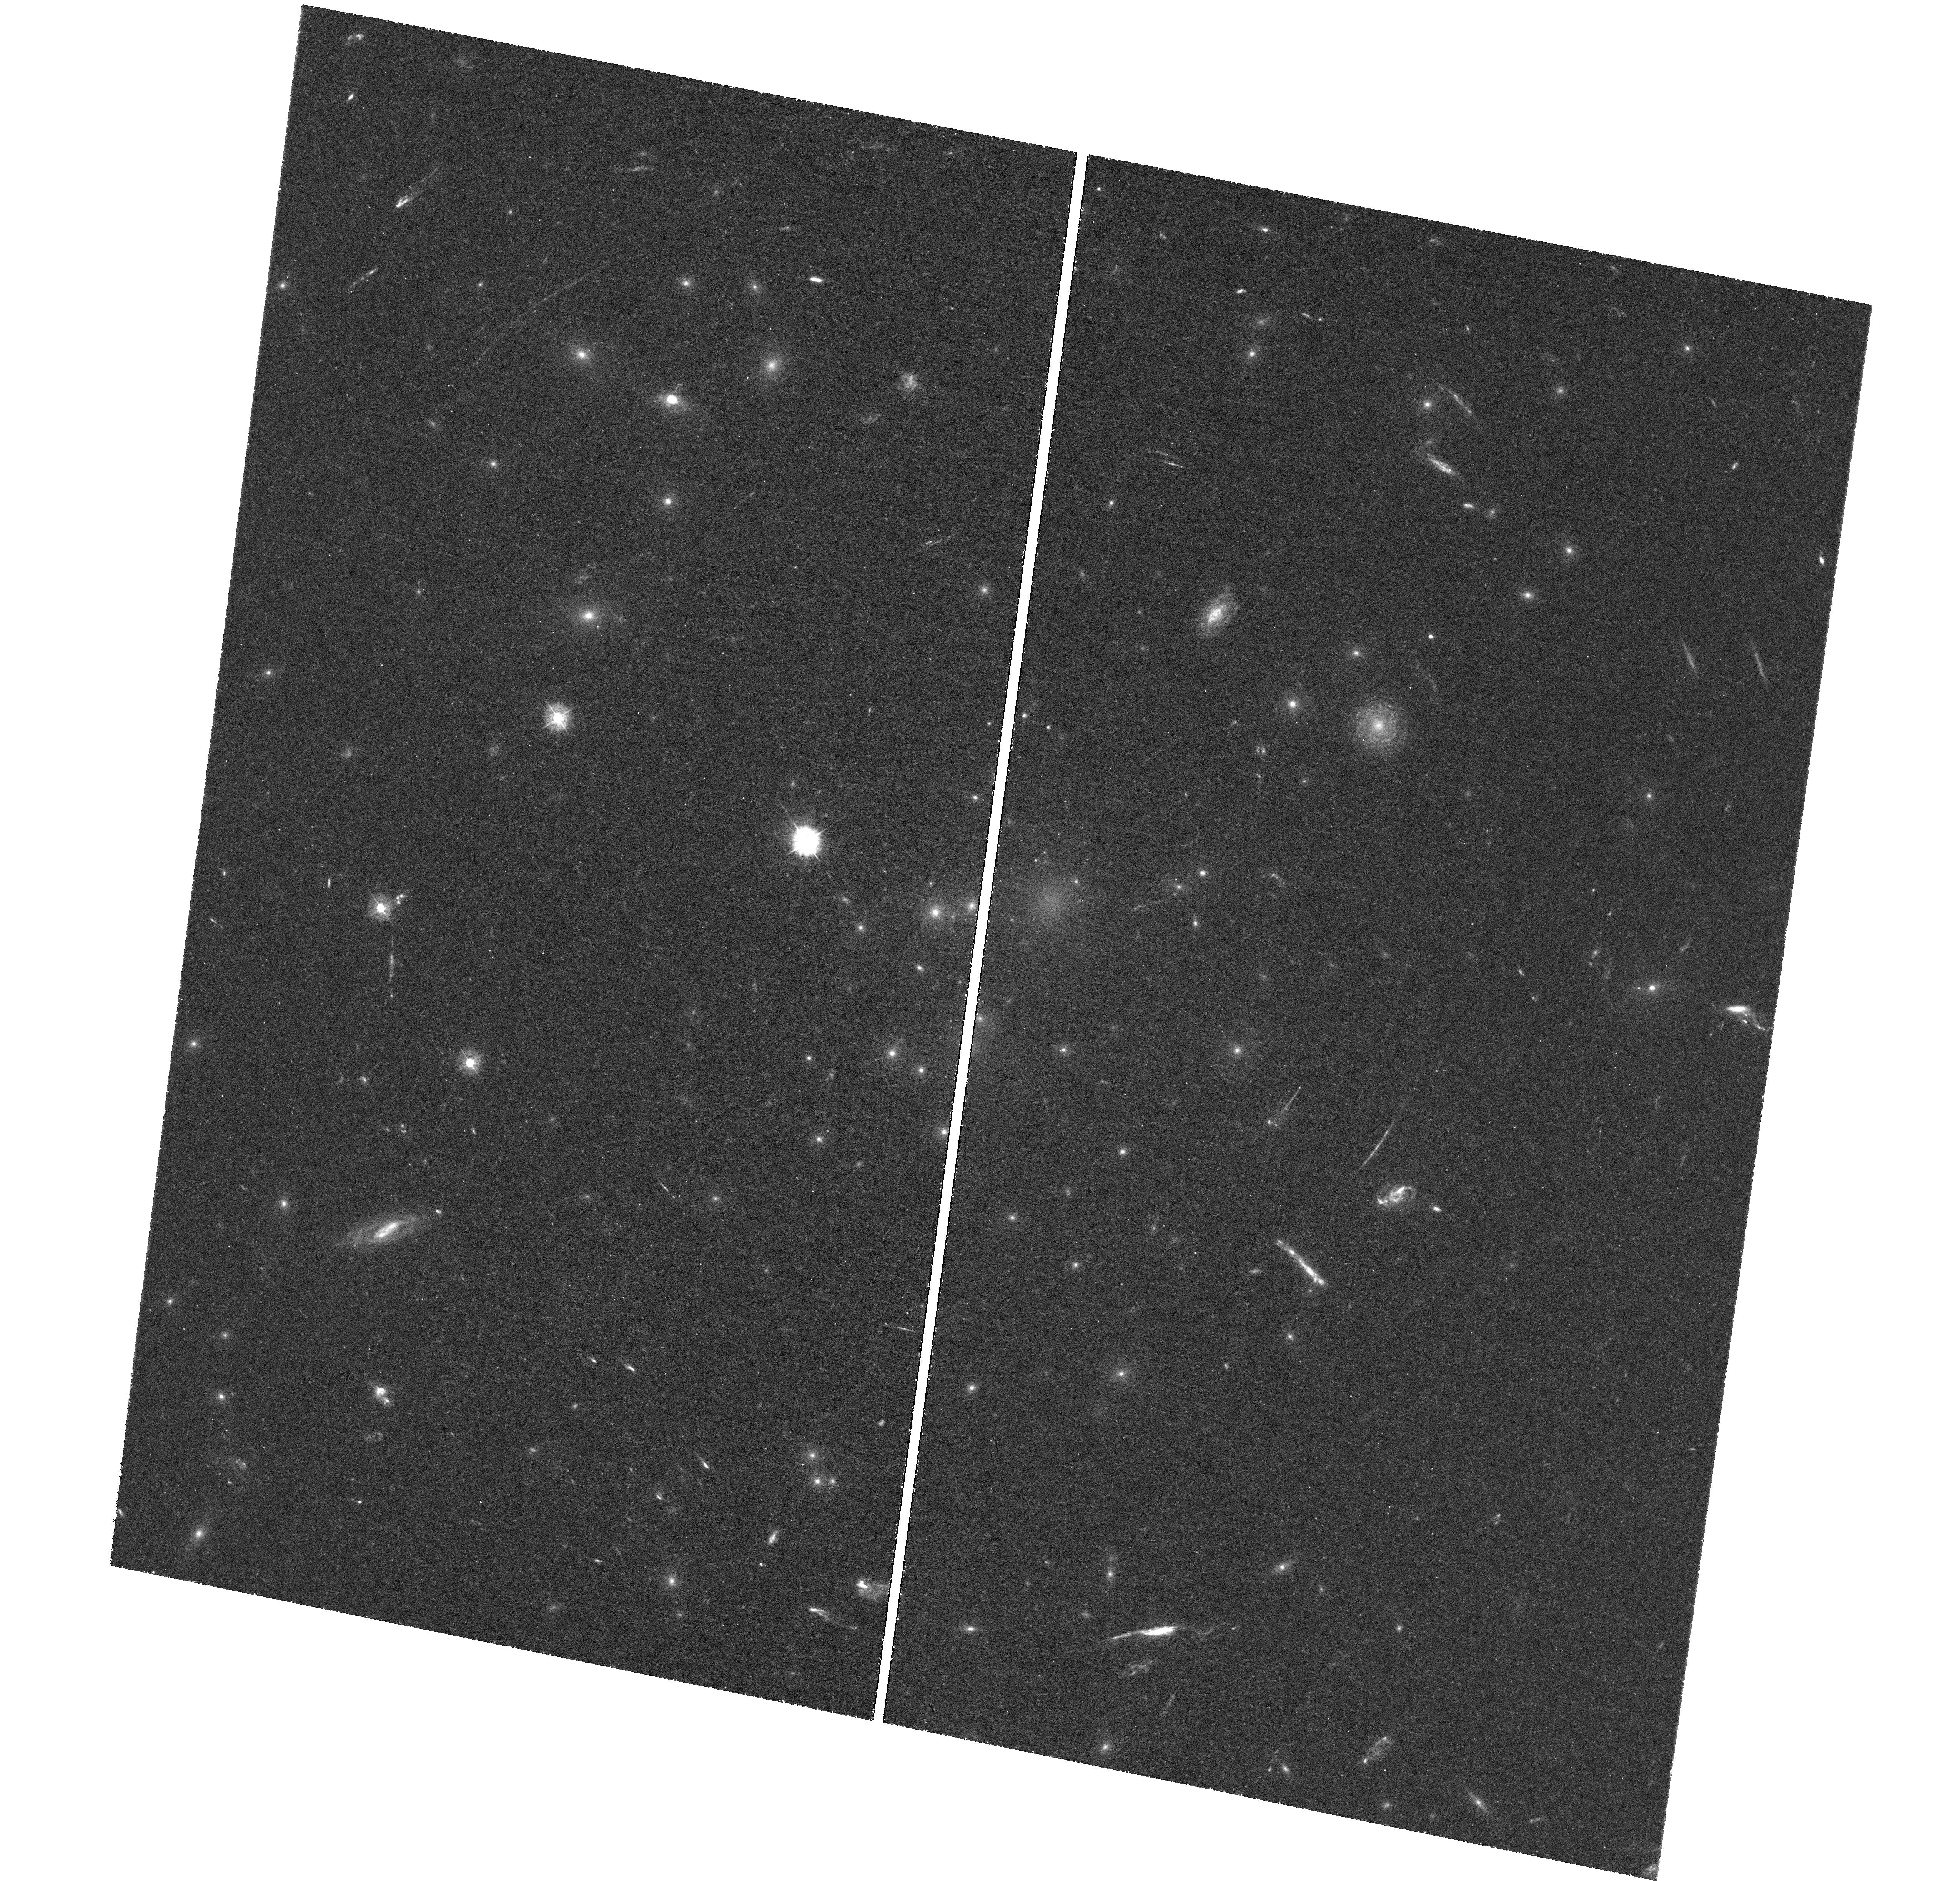
Target: ABELL-1689. Instrument: WFC3/UVIS. Filter: F336W. Exposure: 3.1 h. Observation ID: hst_12931_04_wfc3_uvis_f336w_ic1904

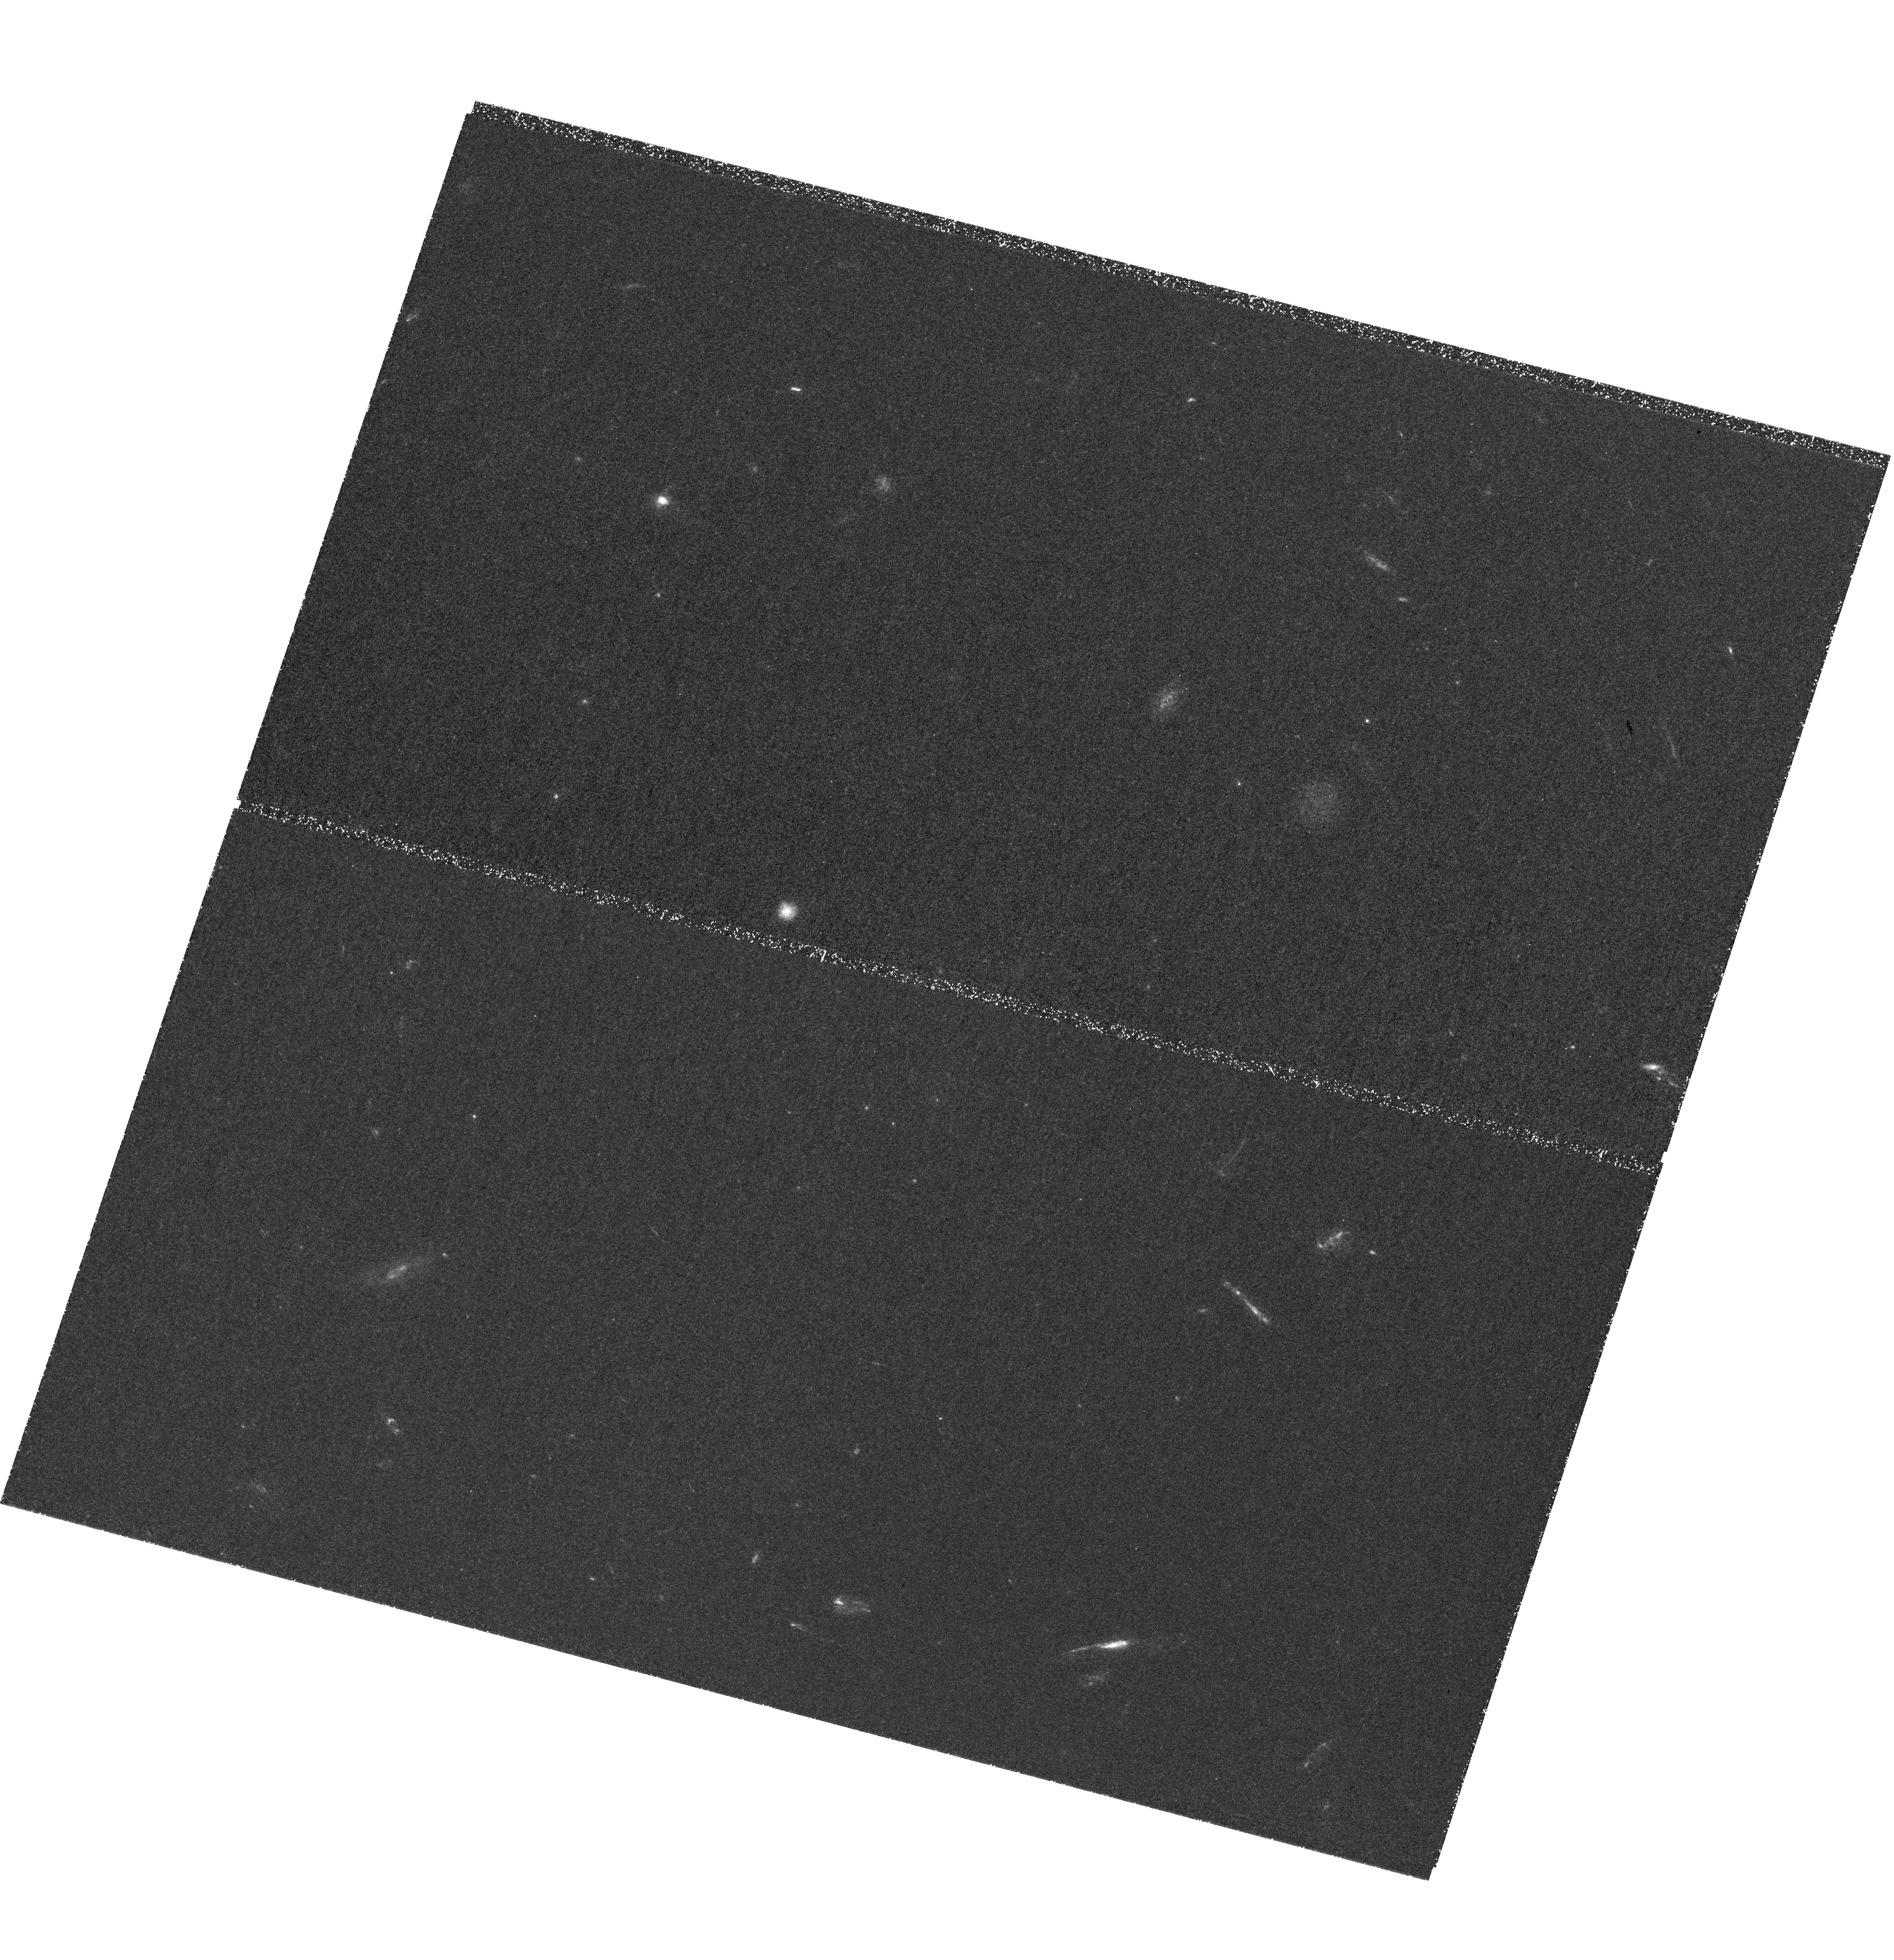
Target: ABELL-1689. Instrument: WFC3/UVIS. Filter: F225W. Exposure: 3.8 h. Observation ID: hst_12931_05_wfc3_uvis_f225w_ic1905

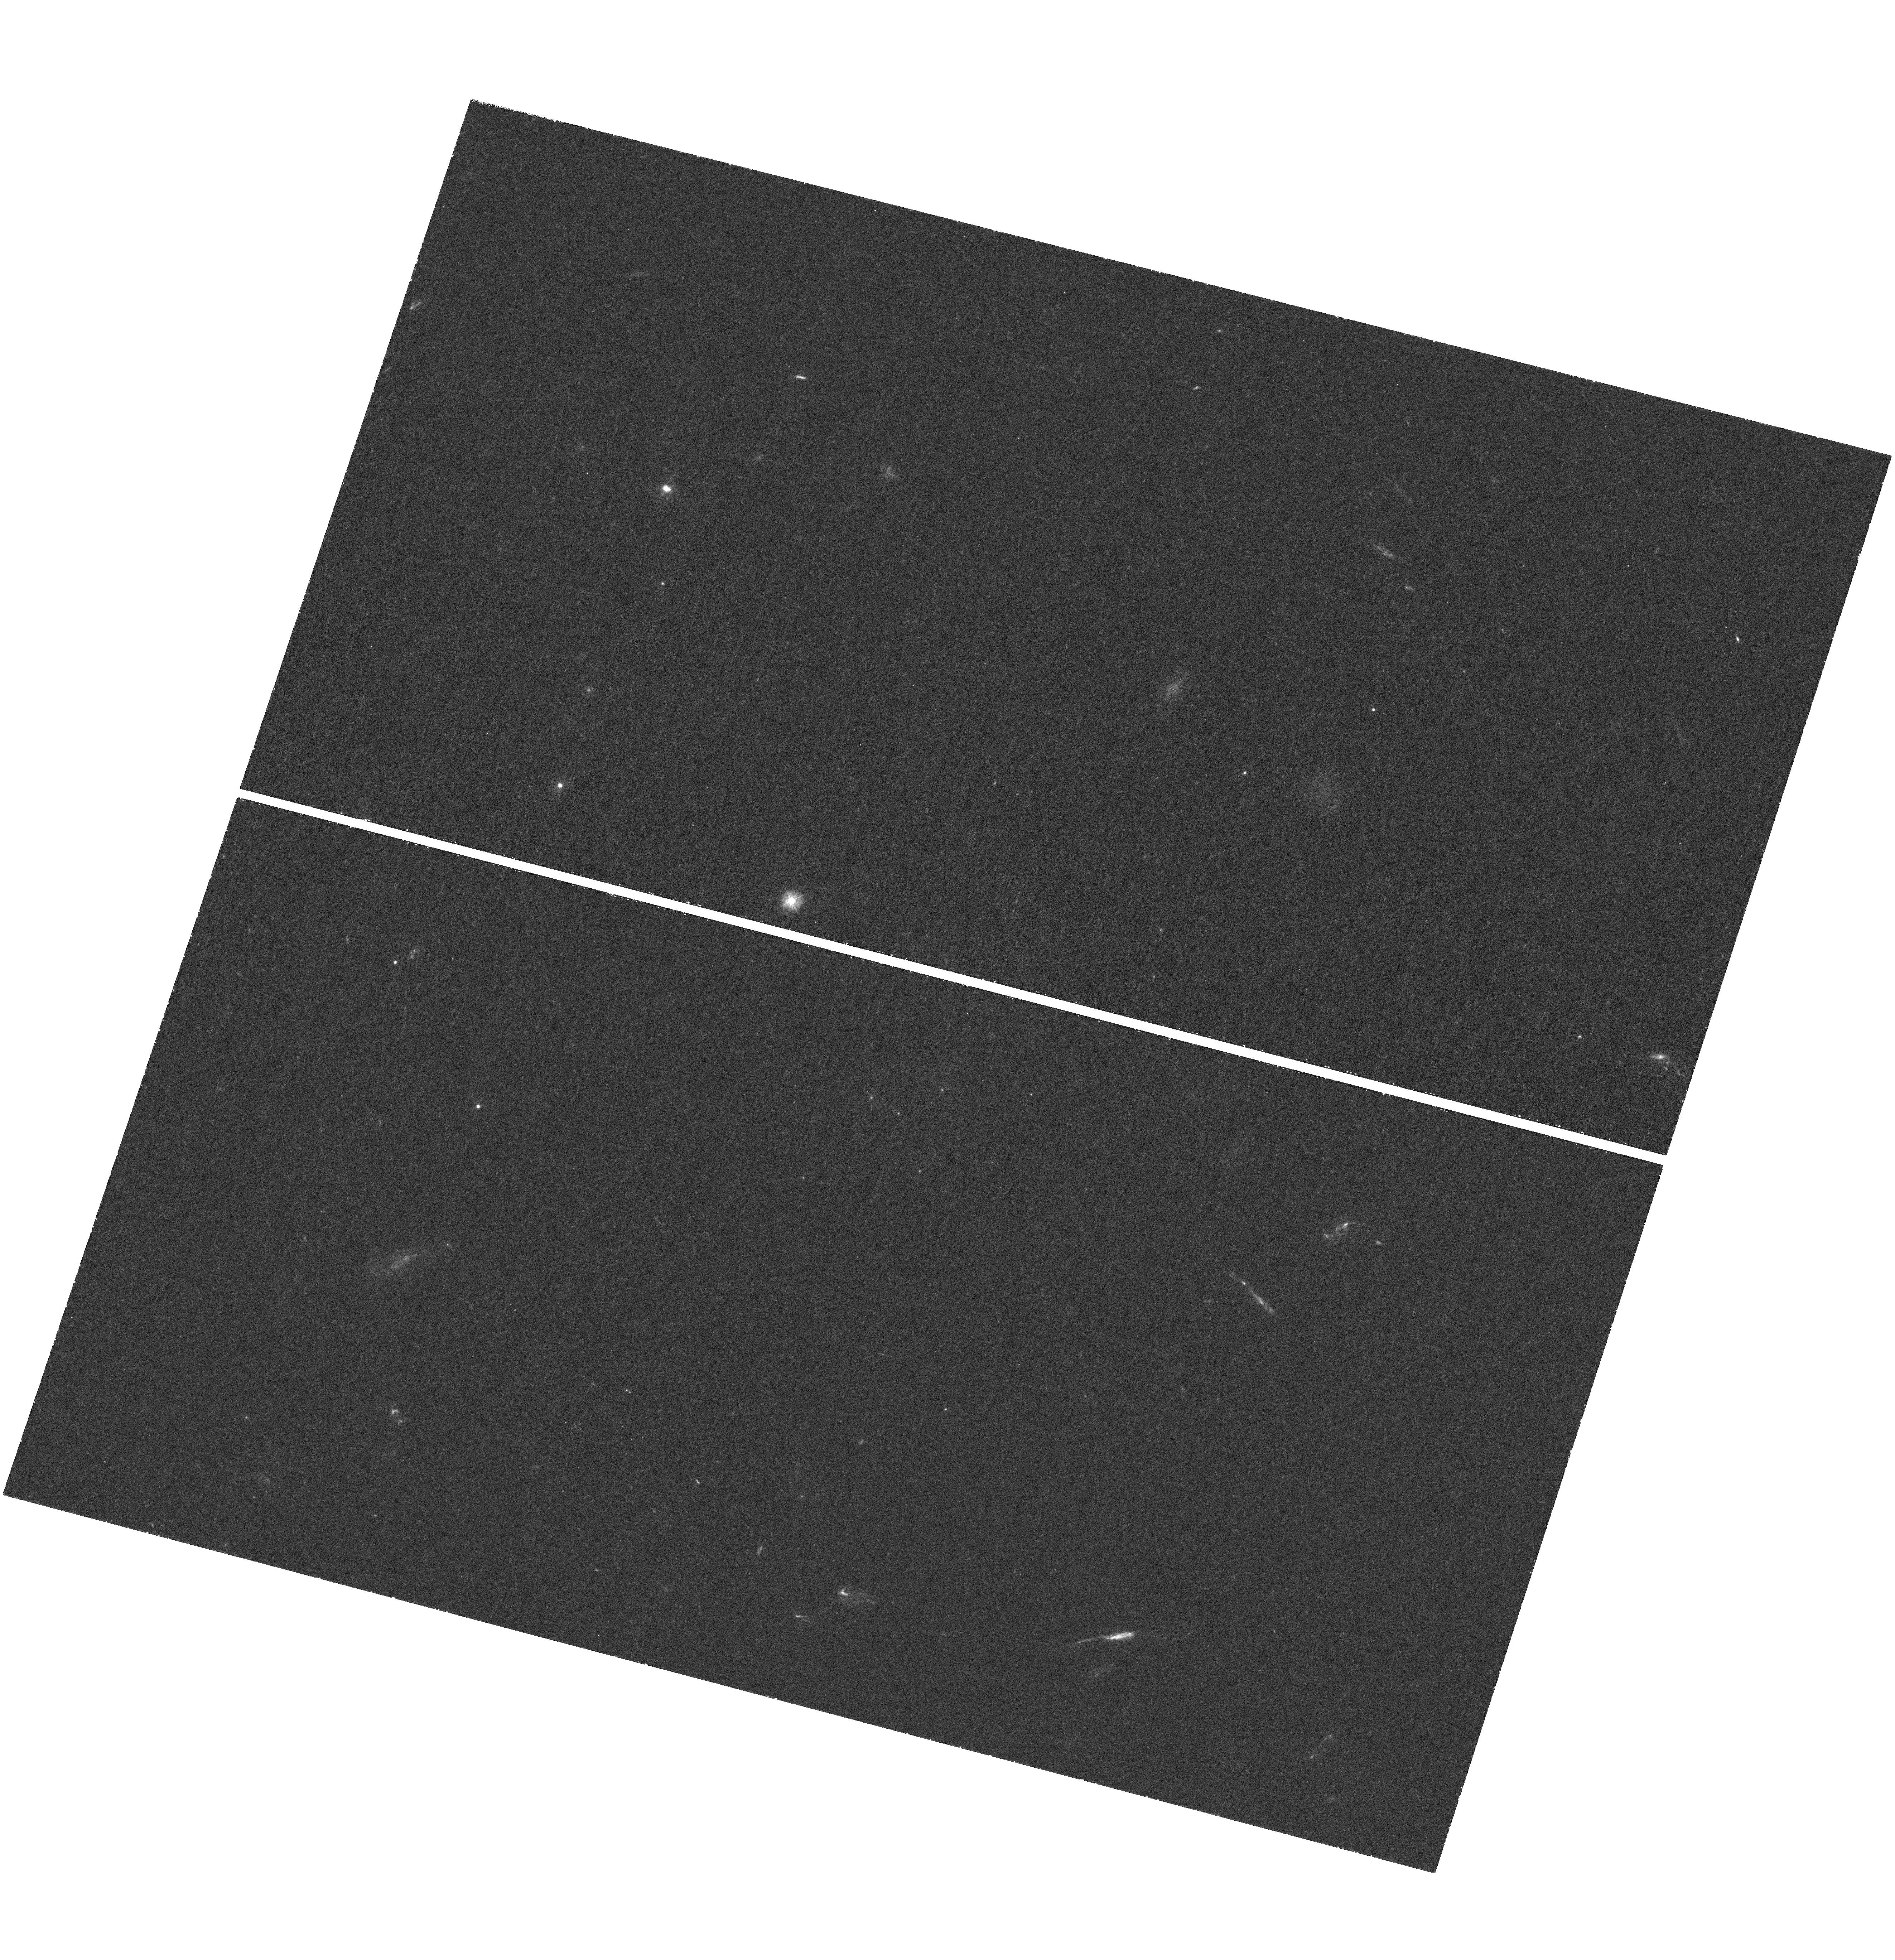
Target: ABELL-1689. Instrument: WFC3/UVIS. Filter: F275W. Exposure: 1.5 h. Observation ID: hst_12931_02_wfc3_uvis_f275w_ic1902

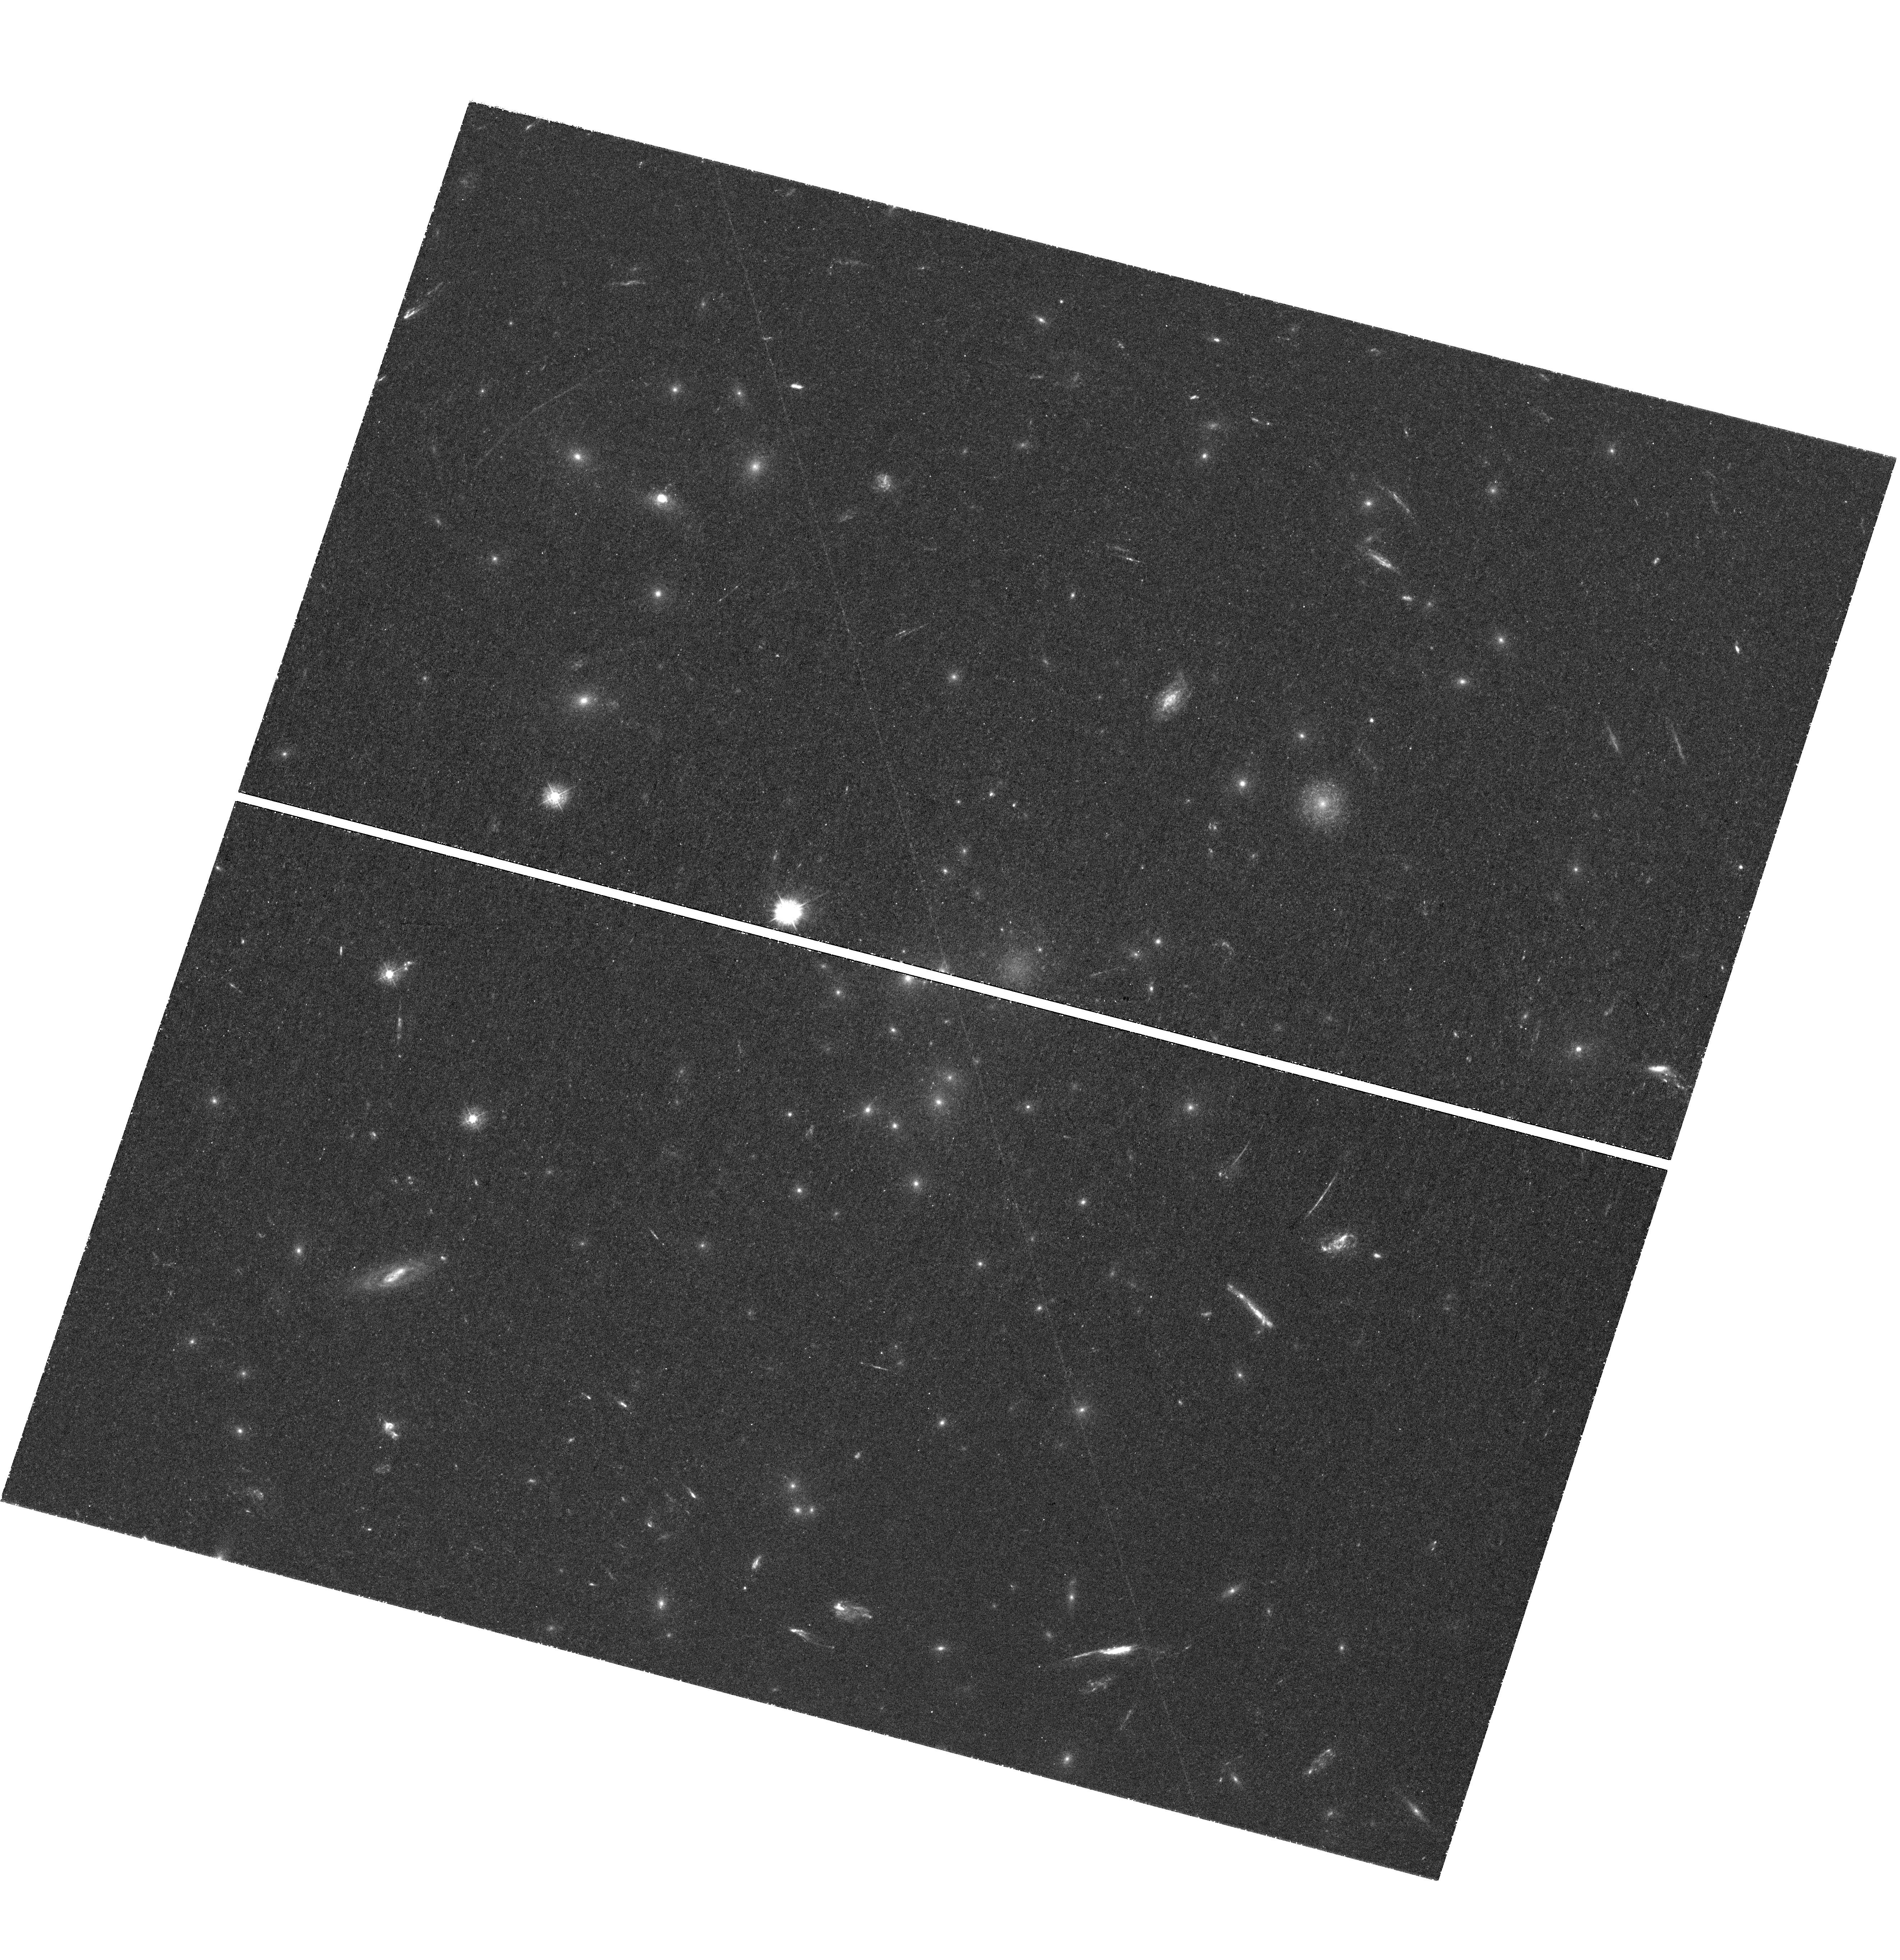
Target: ABELL-1689. Instrument: WFC3/UVIS. Filter: F336W. Exposure: 3.1 h. Observation ID: hst_12931_01_wfc3_uvis_f336w_ic1901

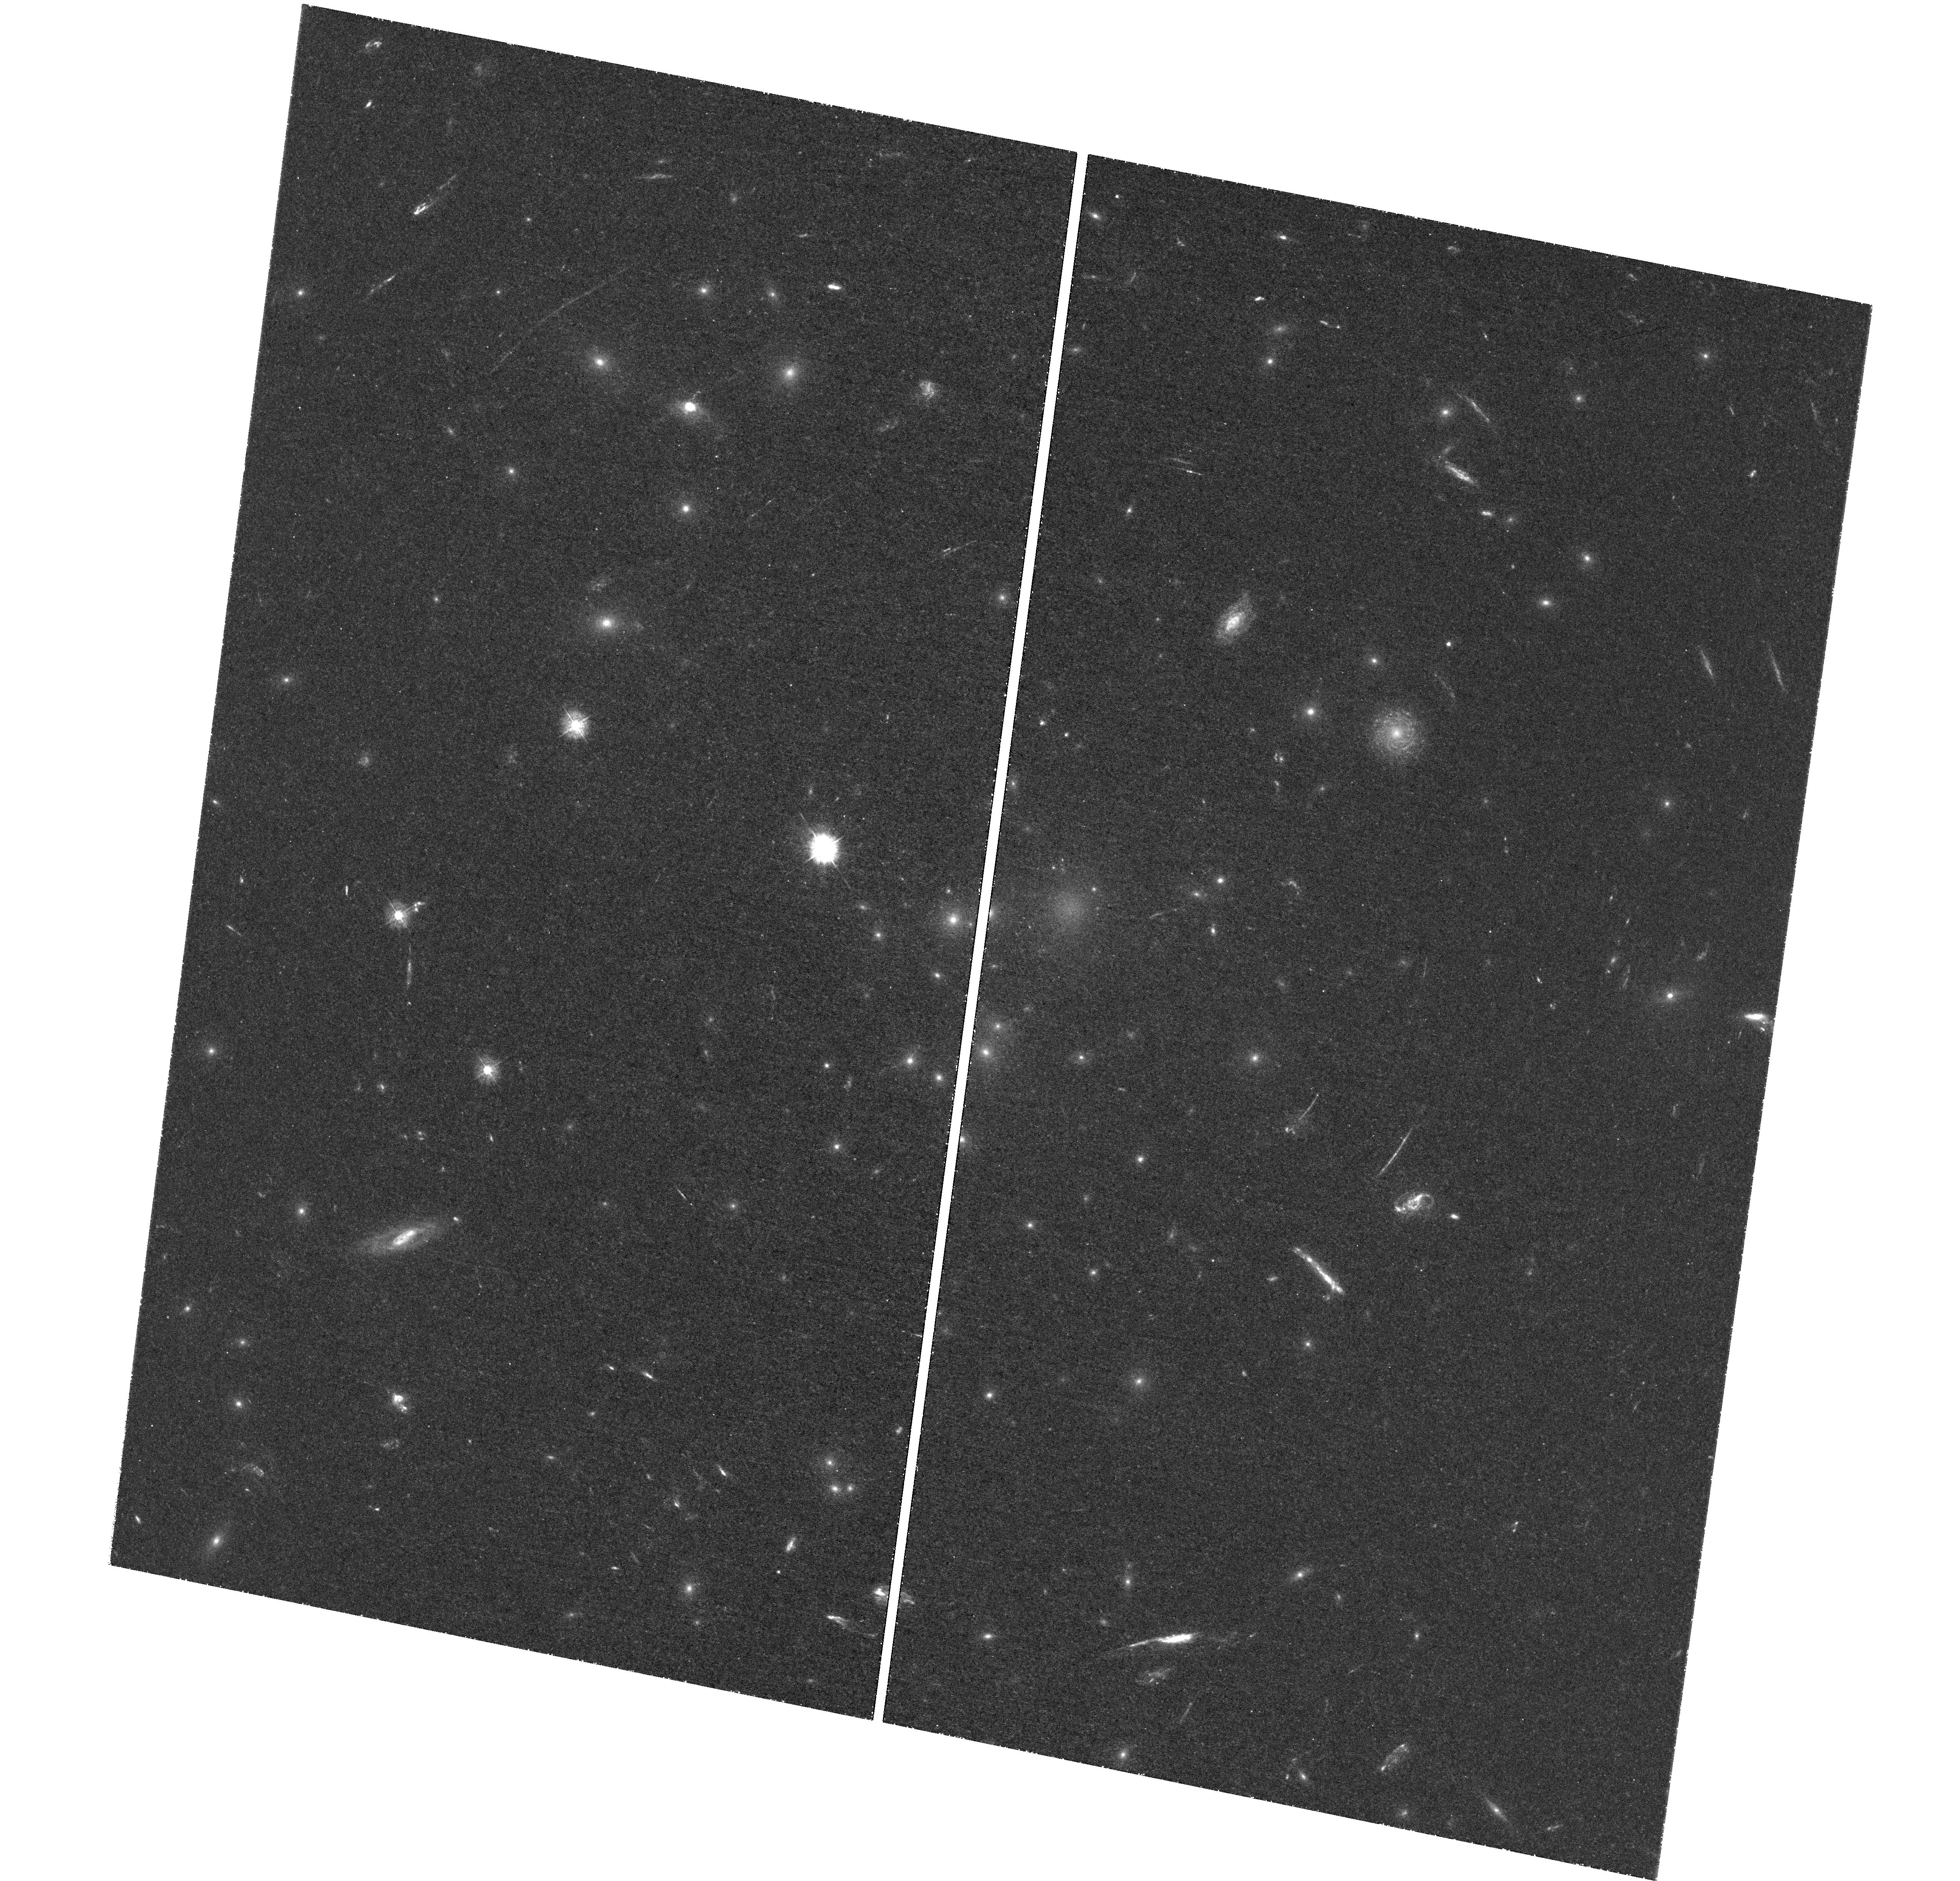
Target: ABELL-1689. Instrument: WFC3/UVIS. Filter: F336W. Exposure: 3.1 h. Observation ID: hst_12931_03_wfc3_uvis_f336w_ic1903

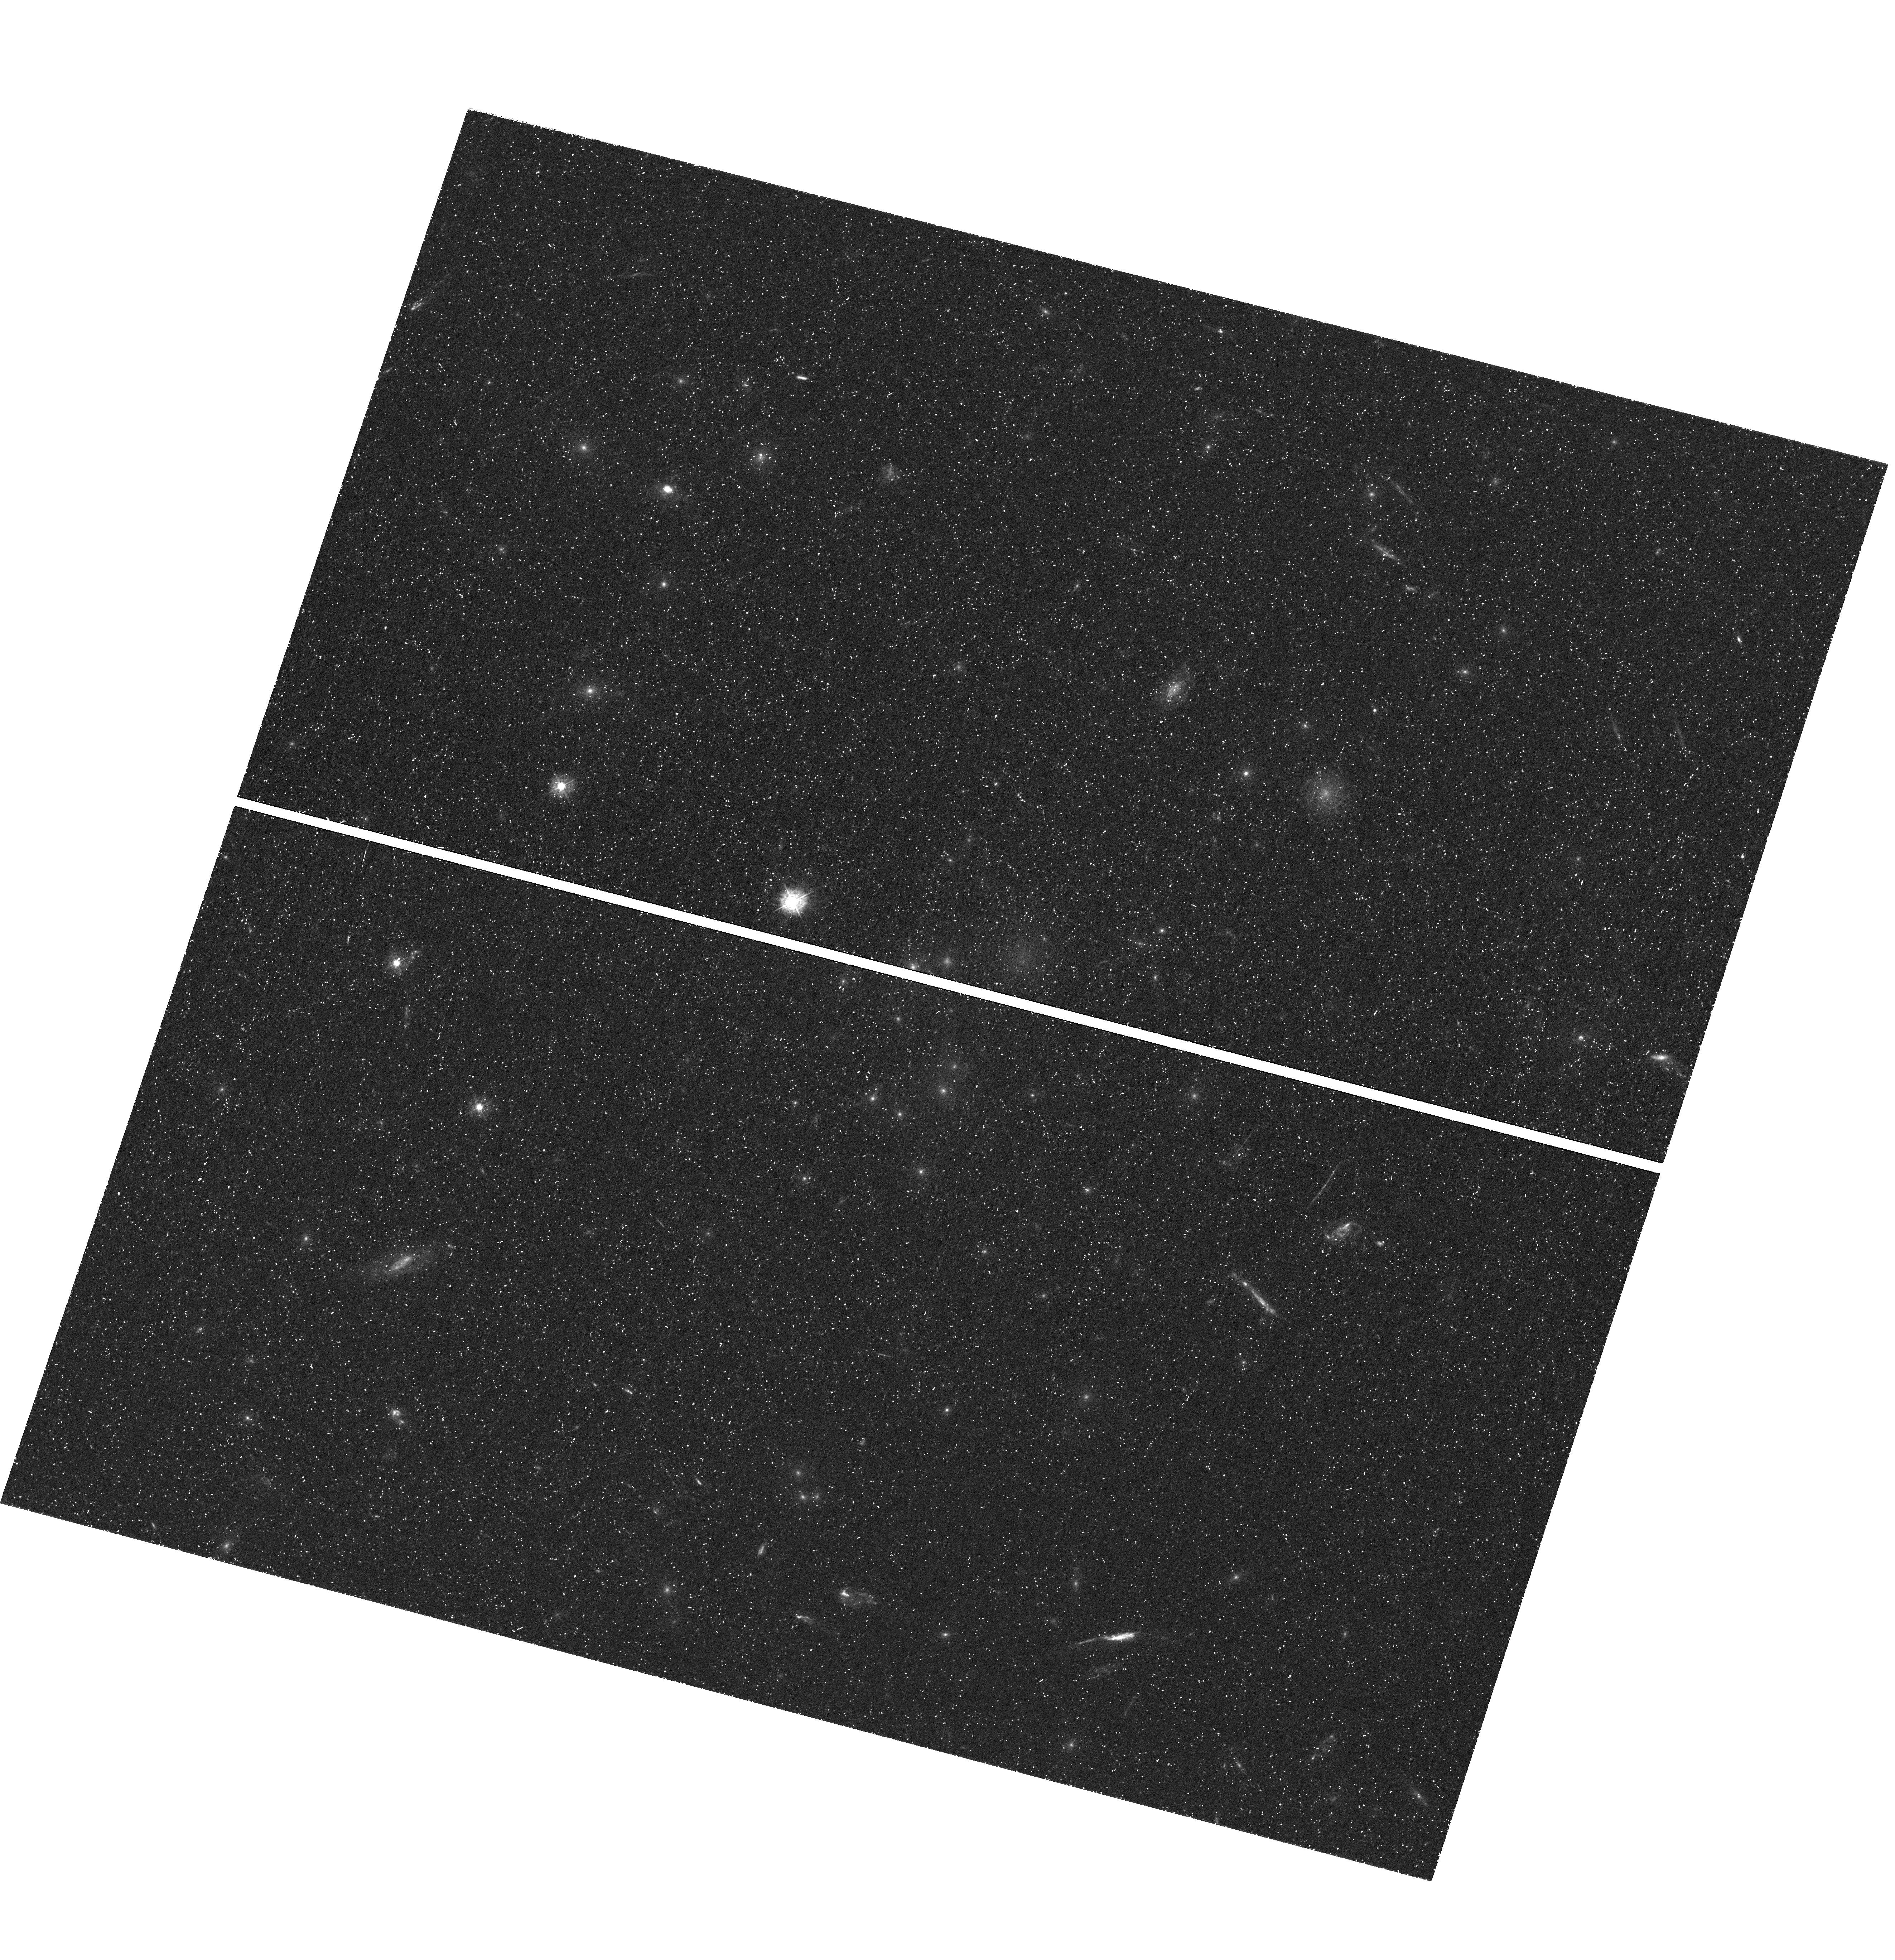
Target: ABELL-1689. Instrument: WFC3/UVIS. Filter: F336W. Exposure: 1.5 h. Observation ID: hst_12931_02_wfc3_uvis_f336w_ic1902

Ultra-Faint Galaxies at the Peak Epoch of Star Formation (PI: Siana, Brian)

There has been much recent interest in the ultra-faint galaxies that are near or beyond our current detection limits at z>1. These galaxies are likely responsible for reionizing the intergalactic medium and make up a significant fraction of the global star formation rate density. Unfortunately, we can not study them in detail as they are too faint (27 < V < 30) for morphological studies or follow-up spectroscopy. With previous UVIS F275W imaging, we have demonstrated that we can efficiently select ultra-faint galaxies at z~2 by using magnification from strong gravitational lensing by the massive cluster Abell 1689. This unique cluster offers the largest area with high magnifications (1.5-4 magnitudes). We selected 81 galaxies at 1.7<z<2.3 behind Abell 1689, extending the previous luminosity function a factor of 100x fainter. We propose to extend this study to a much broader redshift range. 10 orbits of F225W and 16 orbits of F336W imaging will allow identification of 50-100 ultra-faint star-forming (SFR < 0.1 M_sol/yr) galaxies at each of the two target redshifts, 1<z<1.7 and 2.3<z<3.0, respectively. The high magnification of these samples enables ultra-high resolution (<100 pc) morphologies as well as rest-frame UV and optical spectroscopy from the ground. We will extend the measurement of the faint-end of the UV luminosity function 30-100x fainter than before and measure the evolution of the faint-end slope from 1<z<3, allowing the ultimate determination of the global star formation rate density at the epoch of peak star formation. Finally, we will measure the Lyman continuum escape fraction in these galaxies that are analogous to those that reionized the universe.